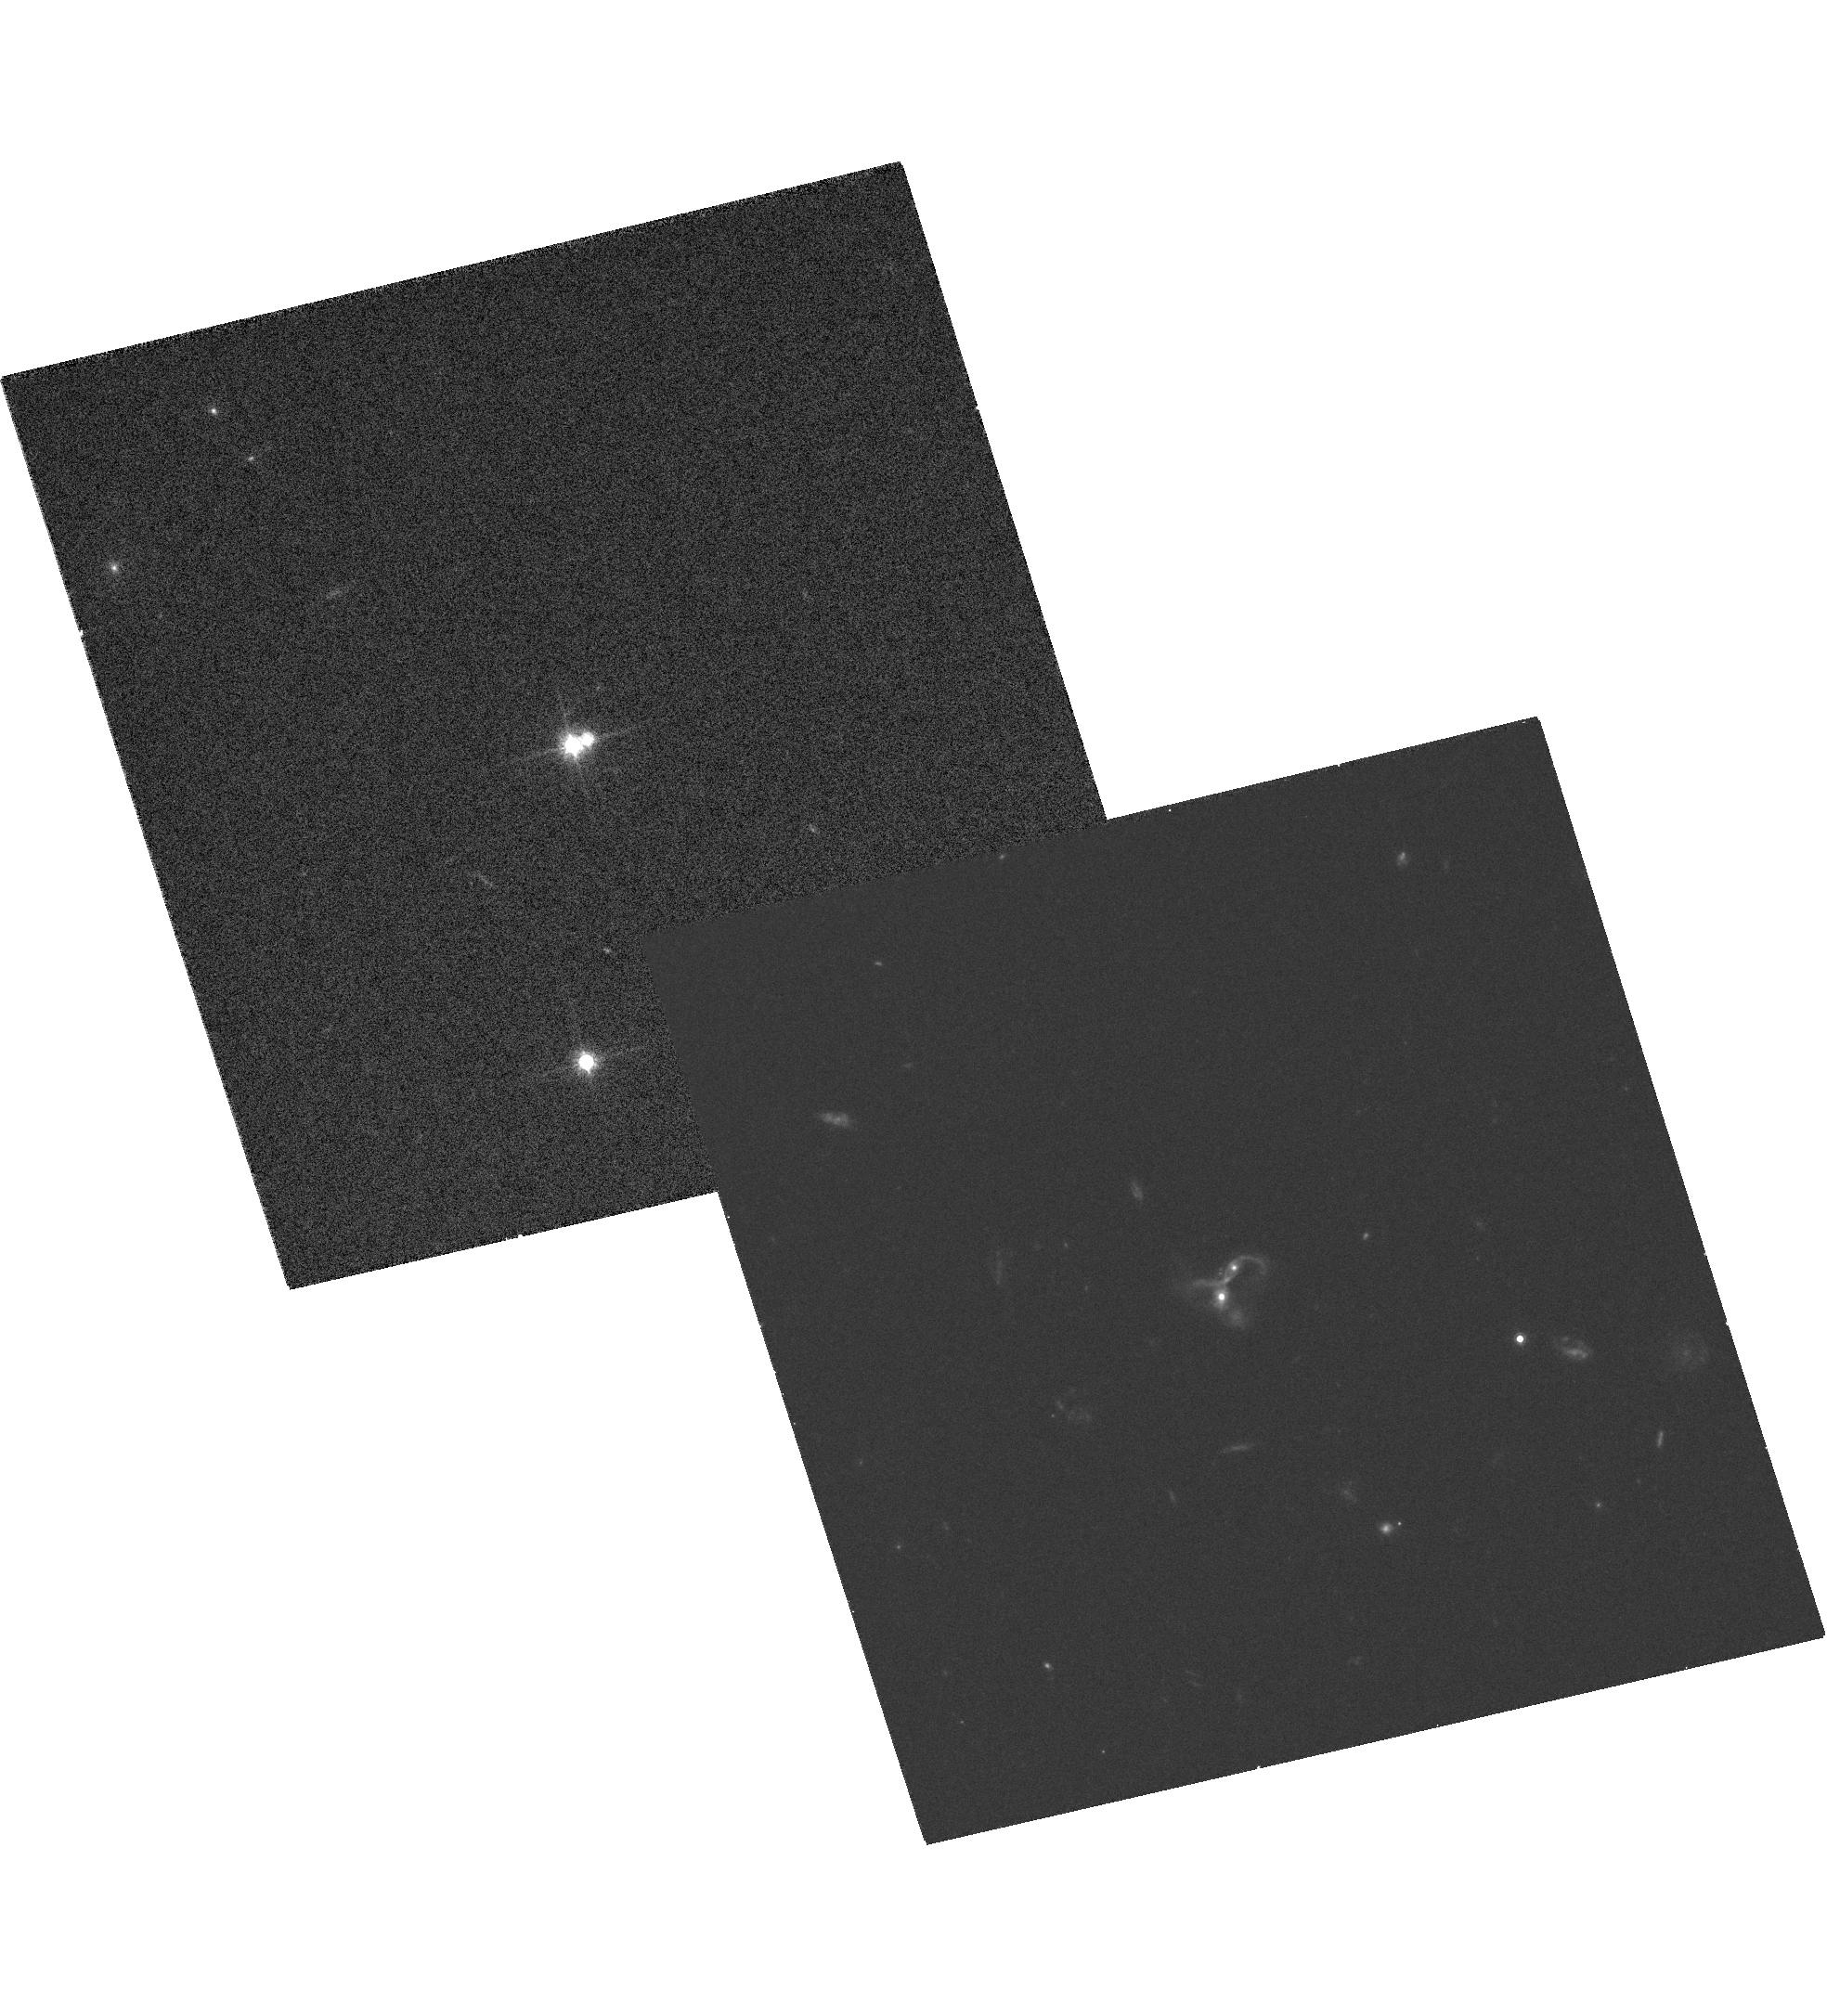
Target: STAR-0841+3604. Instrument: ACS/WFC. Filter: F814W. Exposure: 31 min. Observation ID: hst_10412_05_acs_wfc_f814w_j95w05

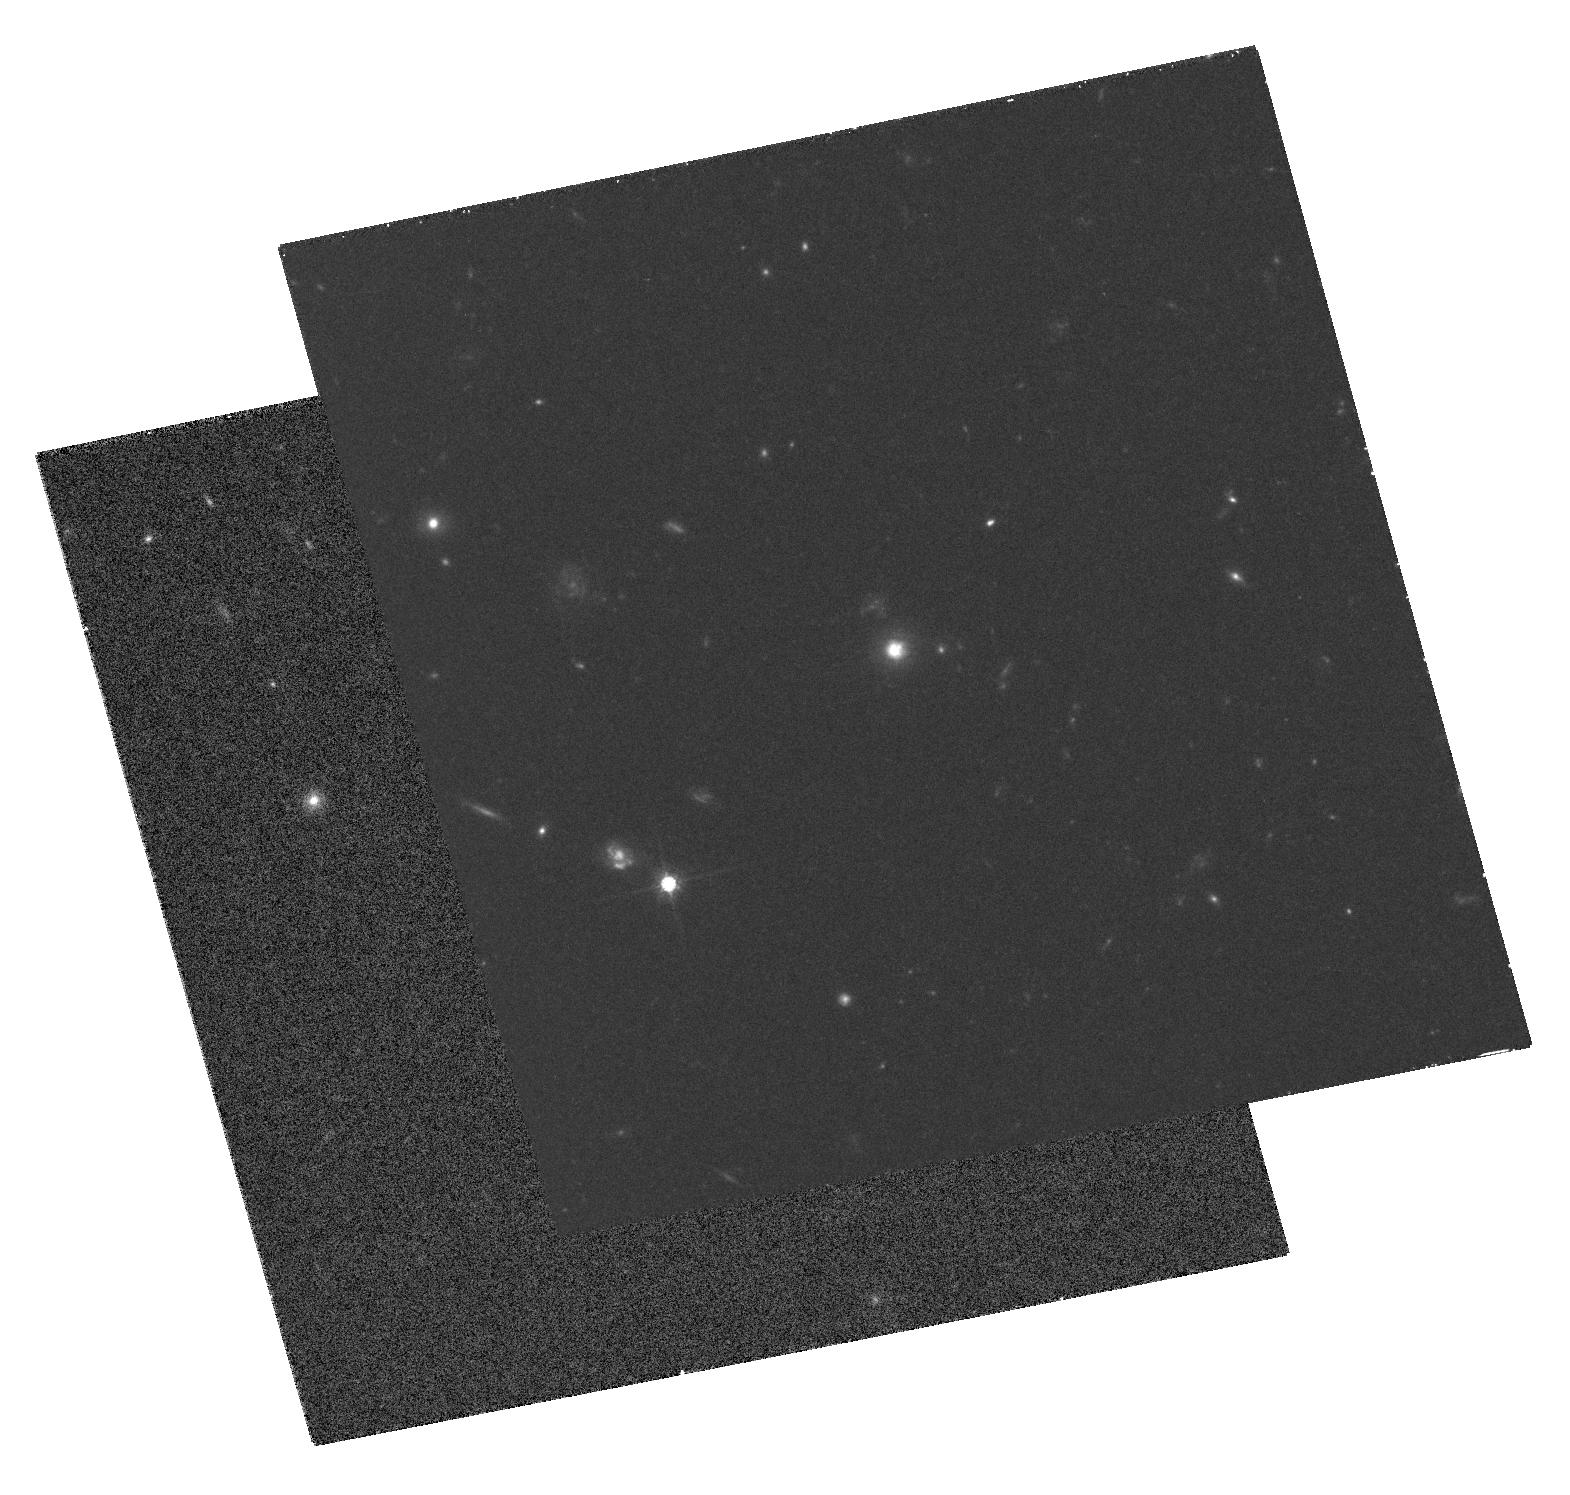
Target: STAR-1012+2825. Instrument: ACS/WFC. Filter: F814W. Exposure: 1.3 h. Observation ID: hst_10412_07_acs_wfc_f814w_j95w07

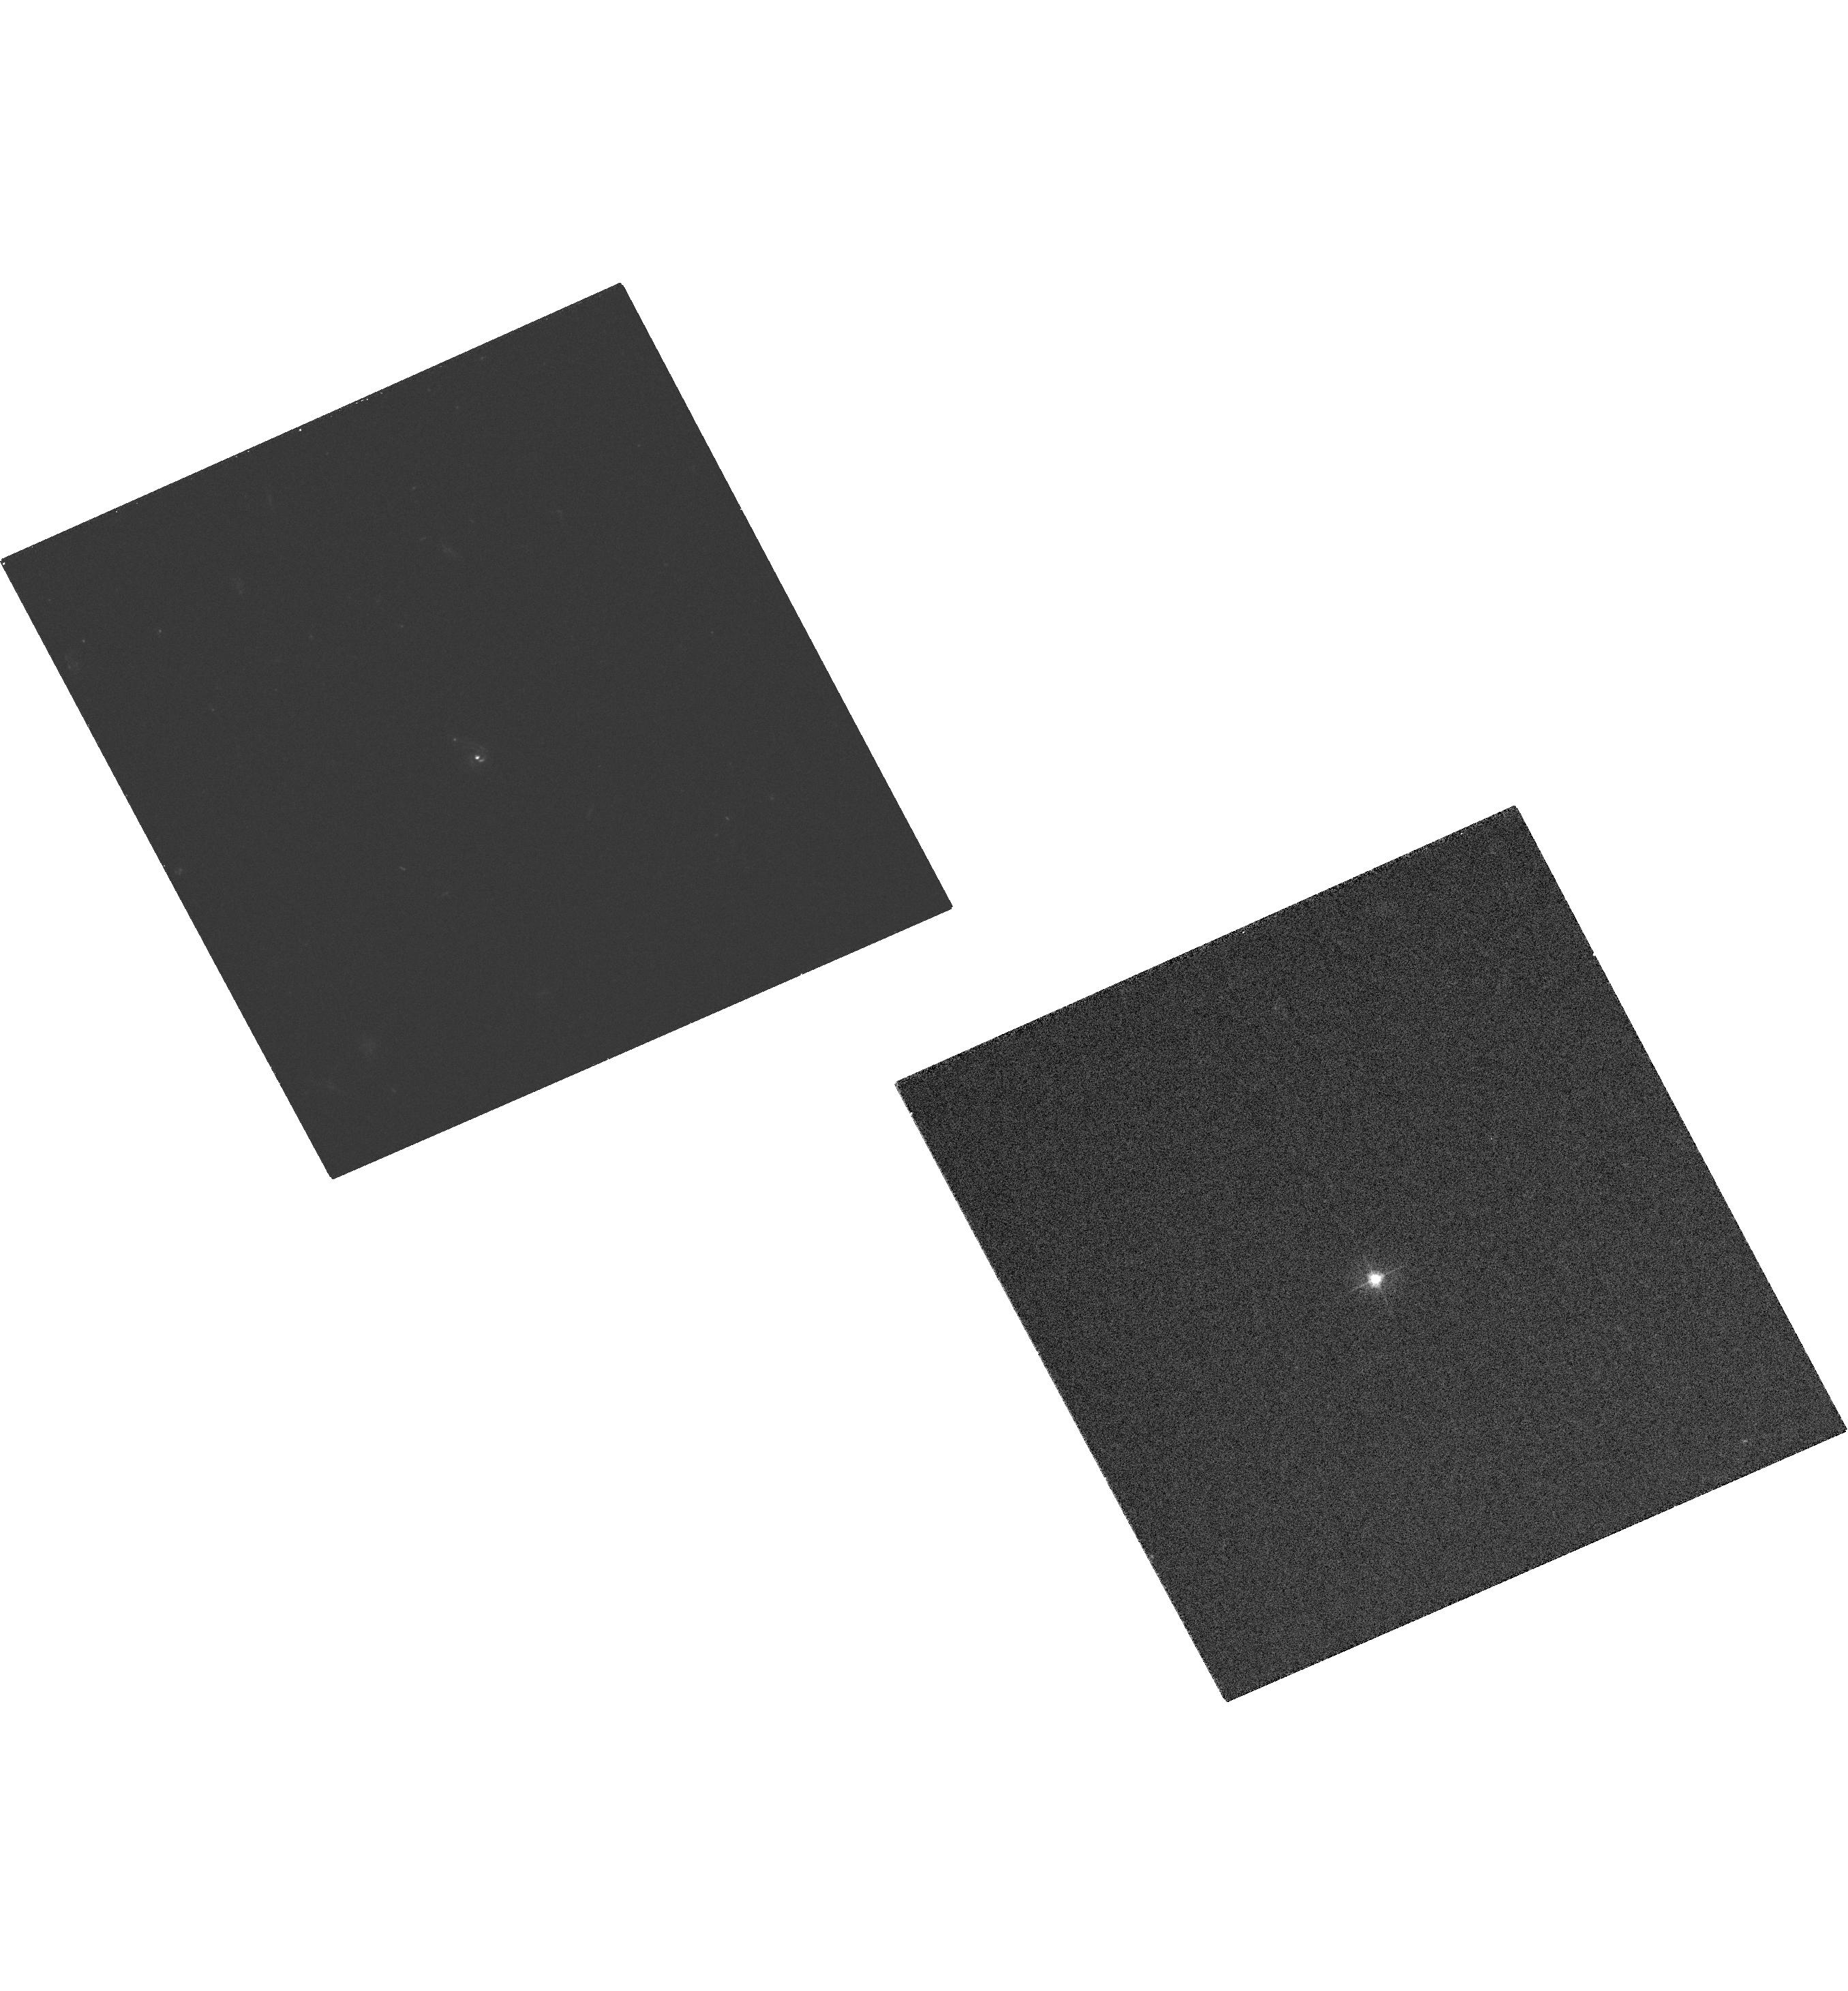
Target: STAR-1118-0033. Instrument: ACS/WFC. Filter: F475W. Exposure: 31 min. Observation ID: hst_10412_09_acs_wfc_f475w_j95w09

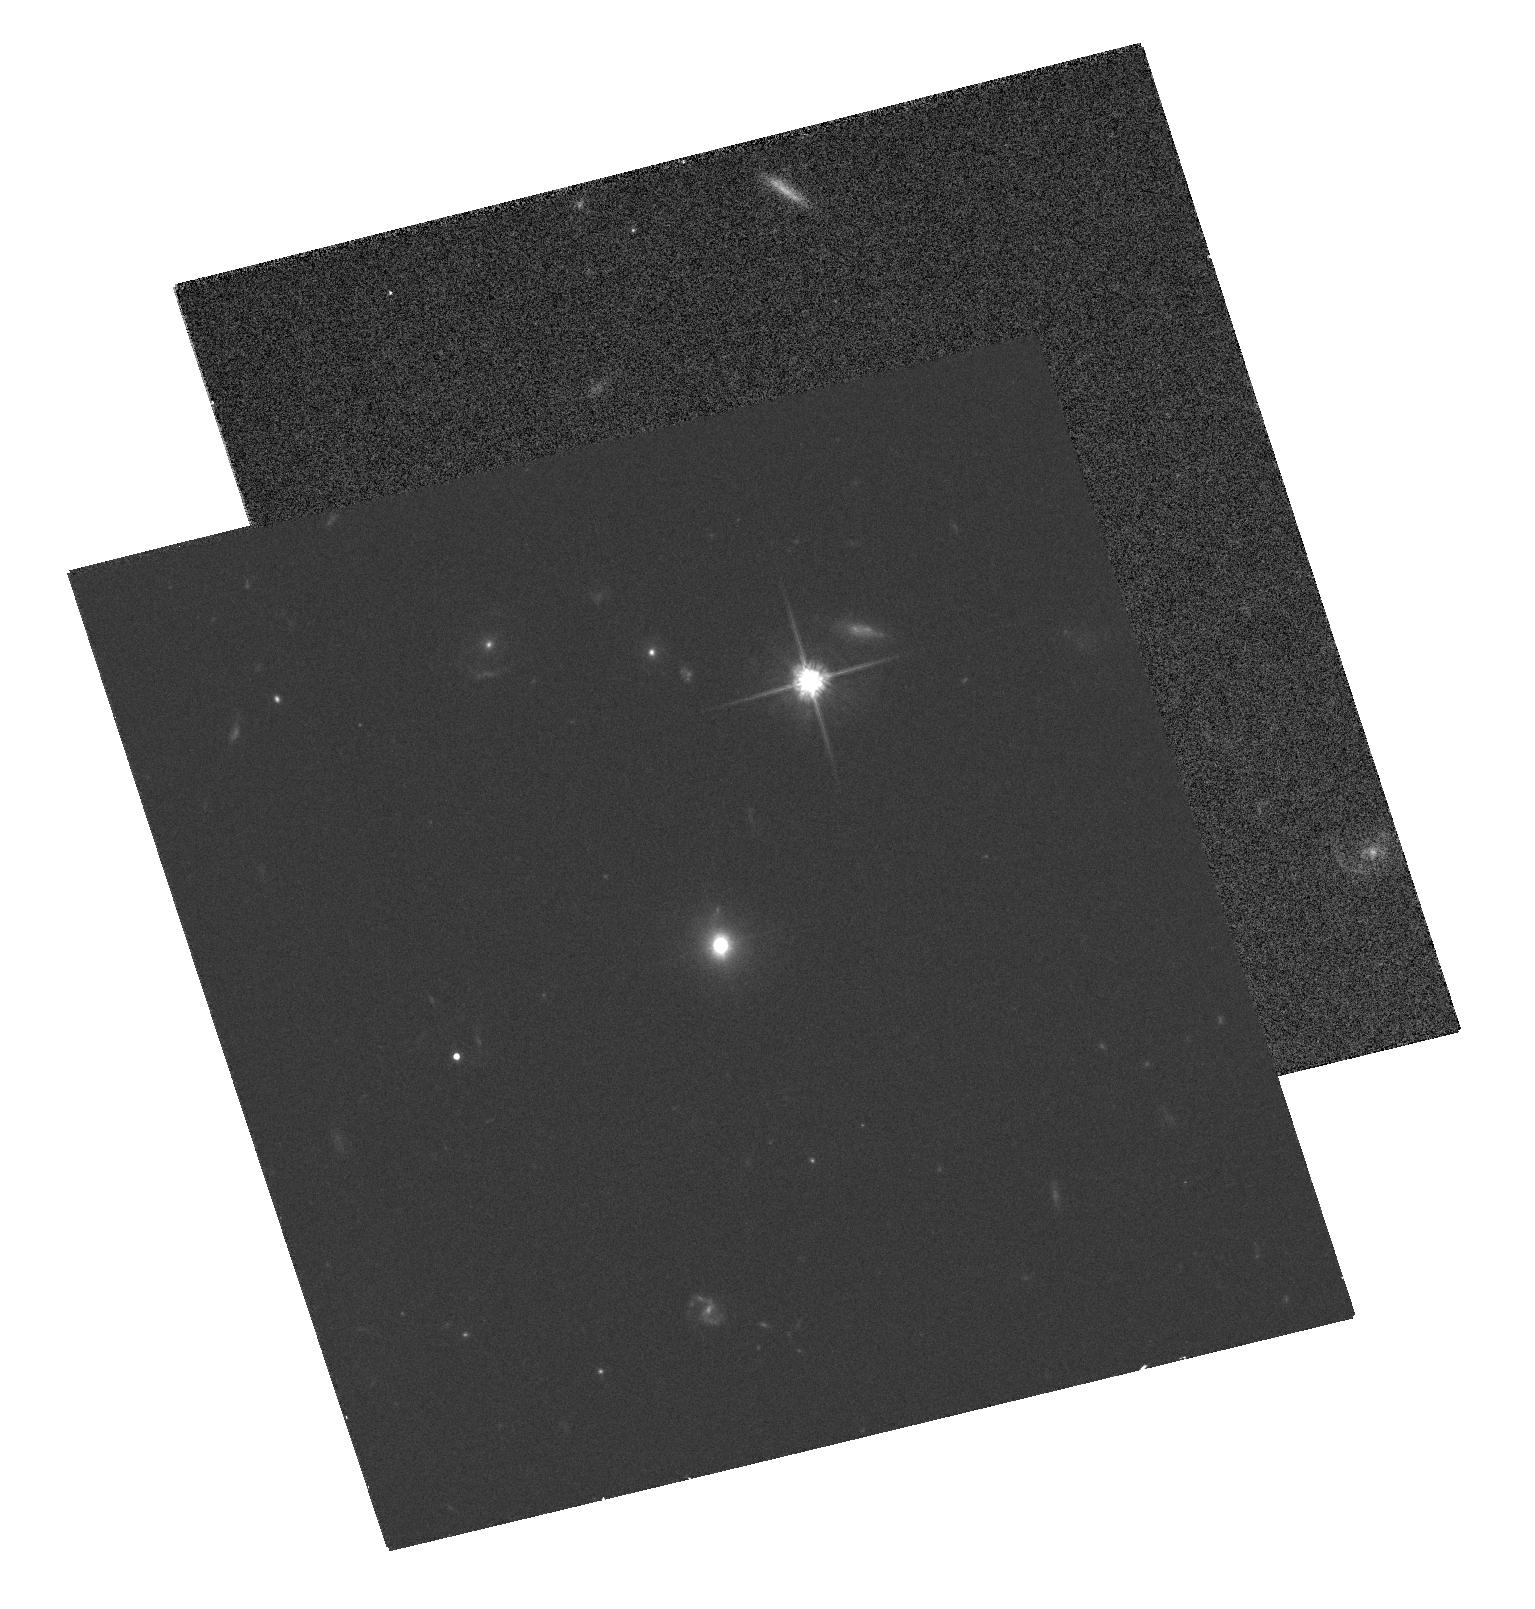
Target: STAR-0834+3506. Instrument: ACS/WFC. Filter: F814W. Exposure: 31 min. Observation ID: hst_10412_04_acs_wfc_f814w_j95w04

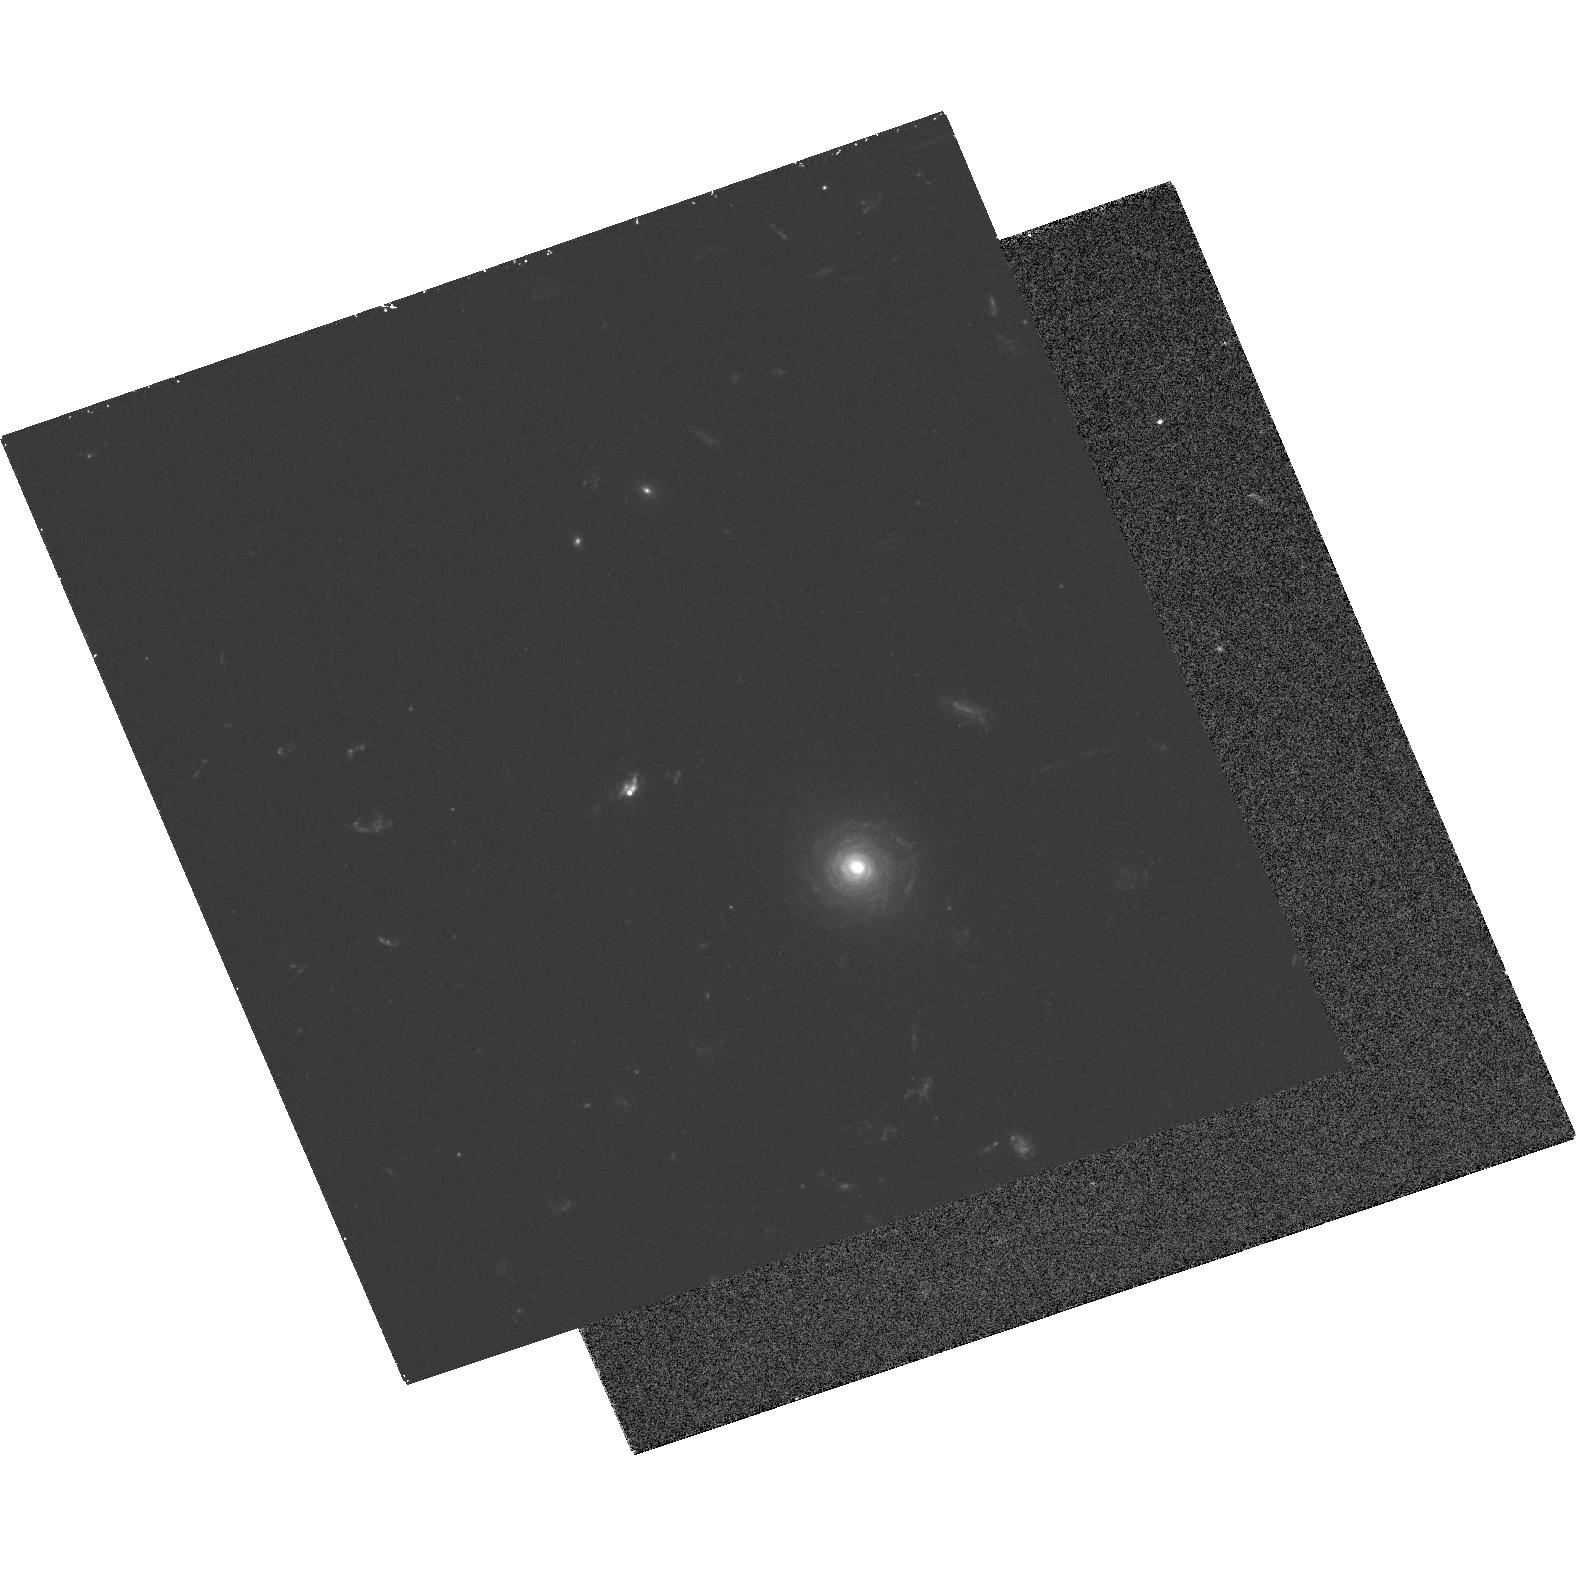
Target: STAR-1507+3129. Instrument: ACS/WFC. Filter: F475W. Exposure: 1.4 h. Observation ID: hst_10412_11_acs_wfc_f475w_j95w11

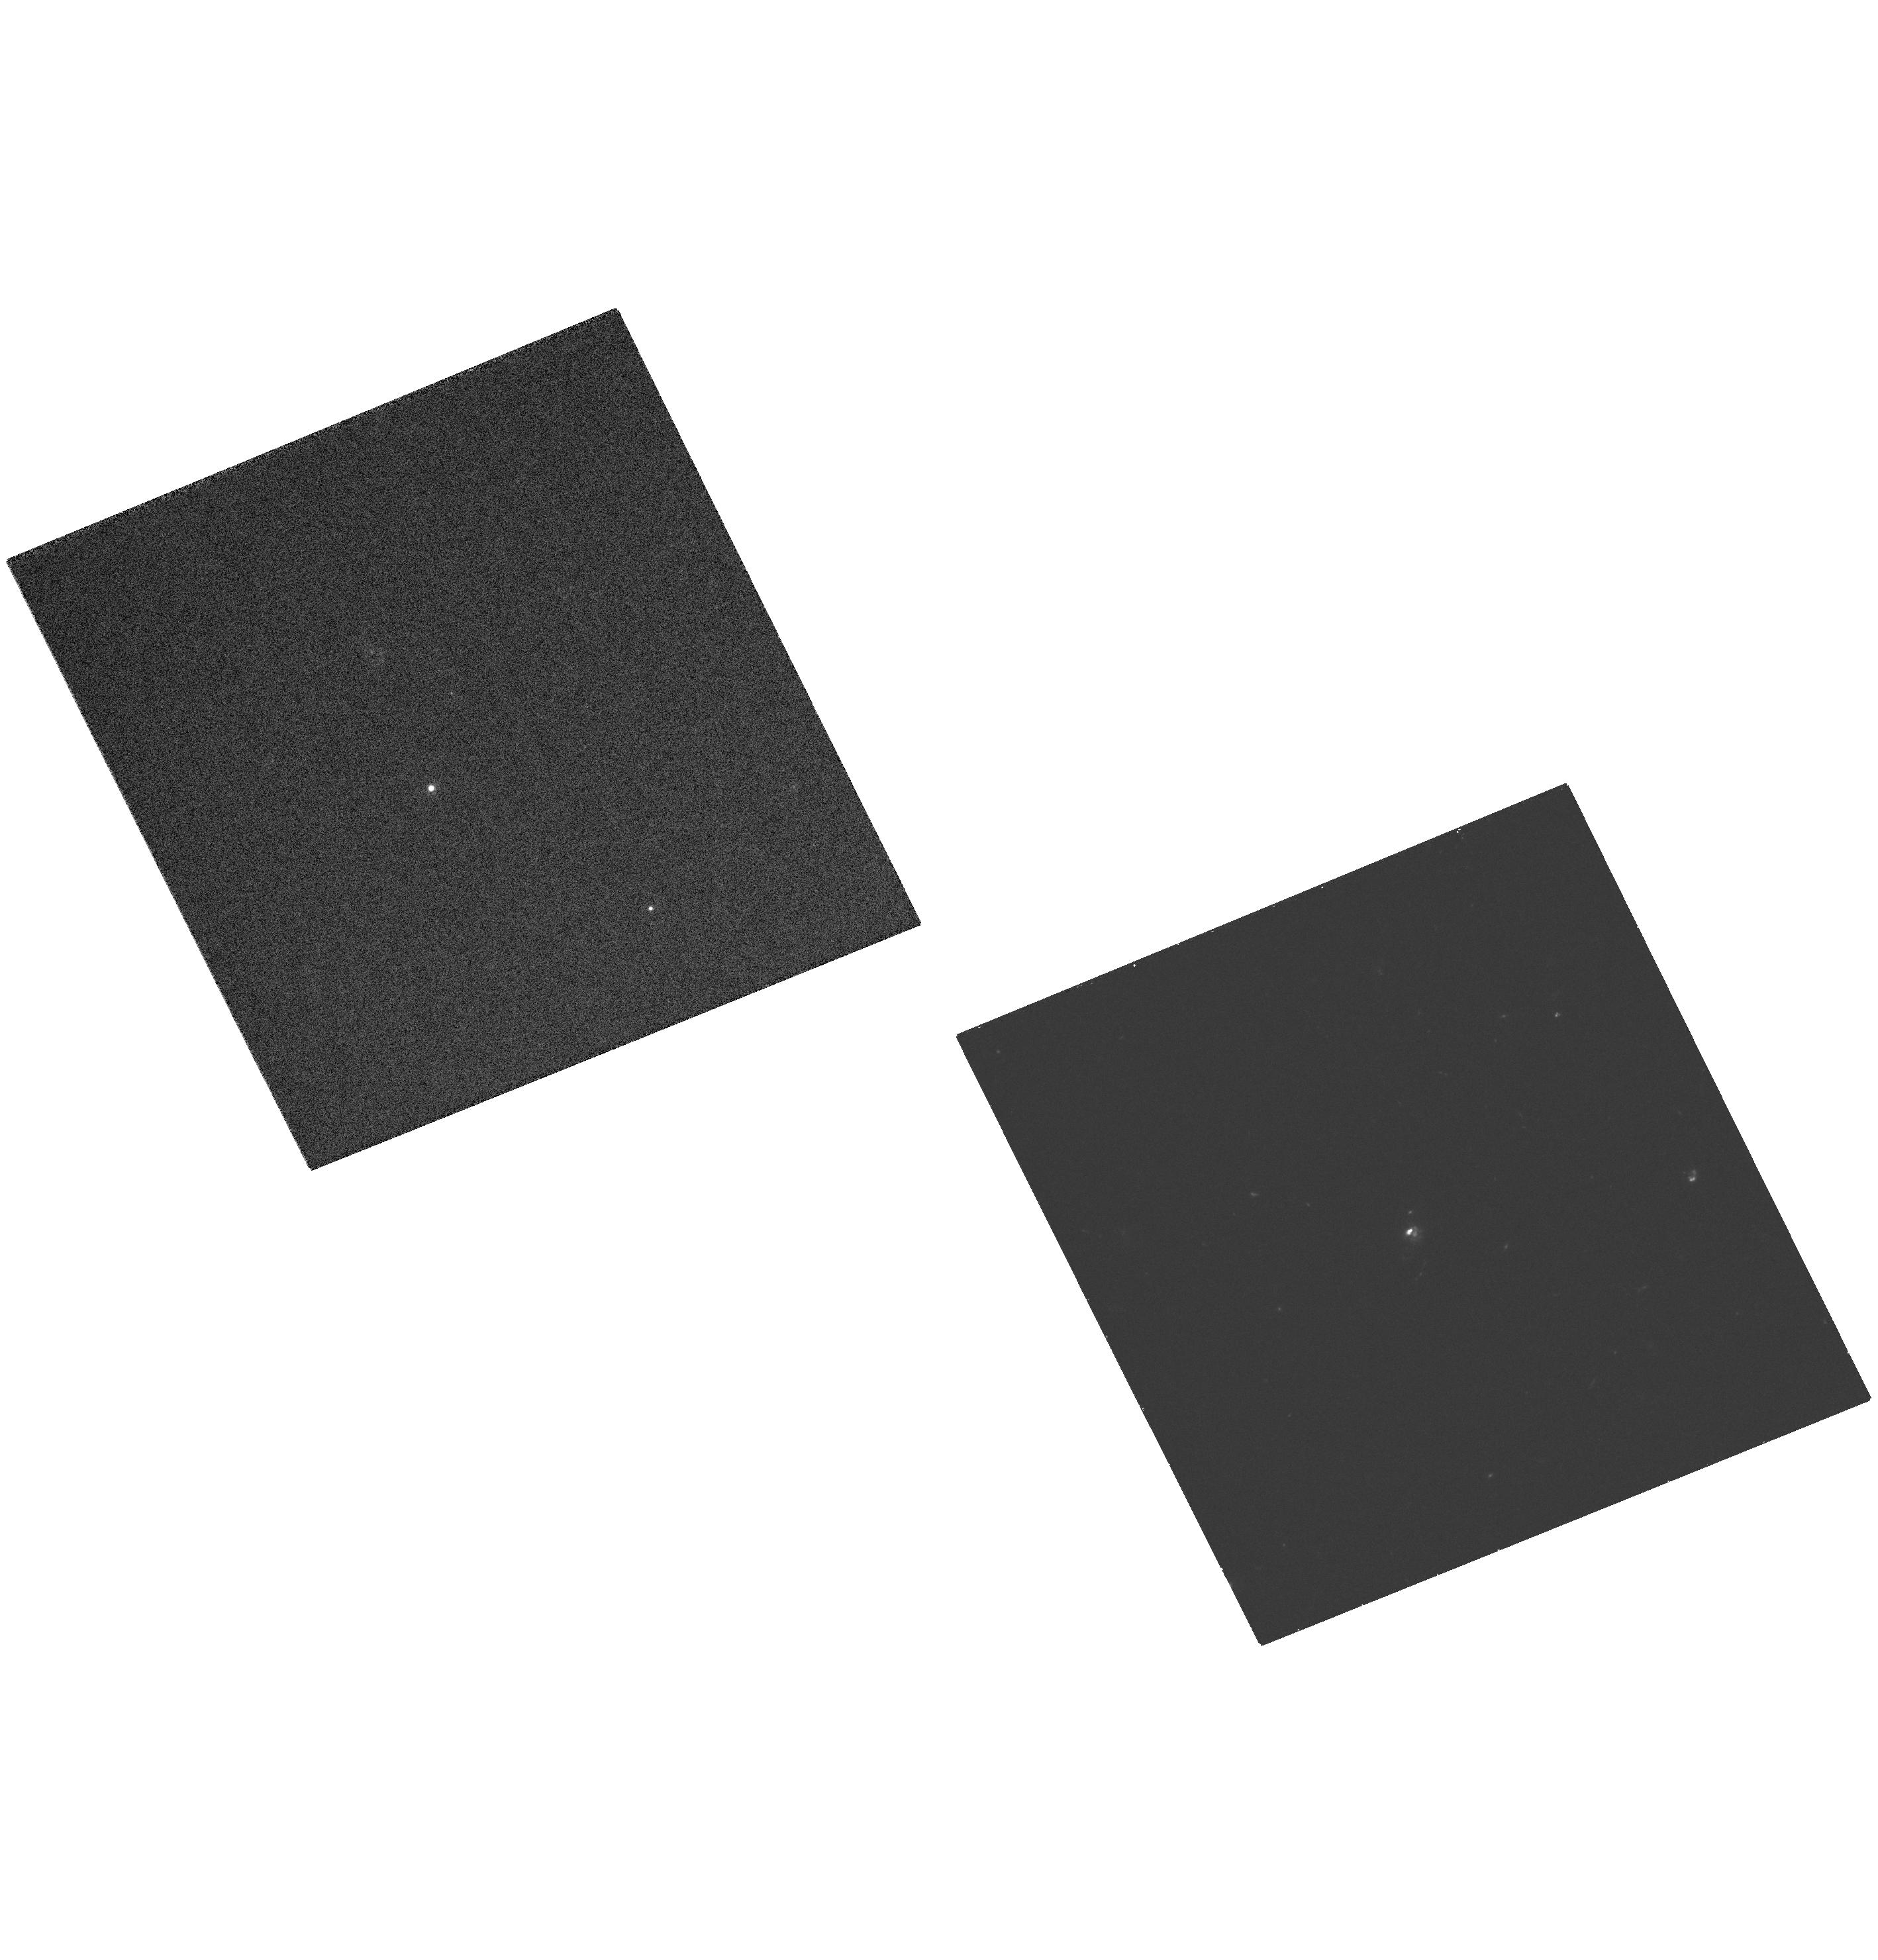
Target: STAR-1113+1245. Instrument: ACS/WFC. Filter: F475W. Exposure: 31 min. Observation ID: hst_10412_08_acs_wfc_f475w_j95w08

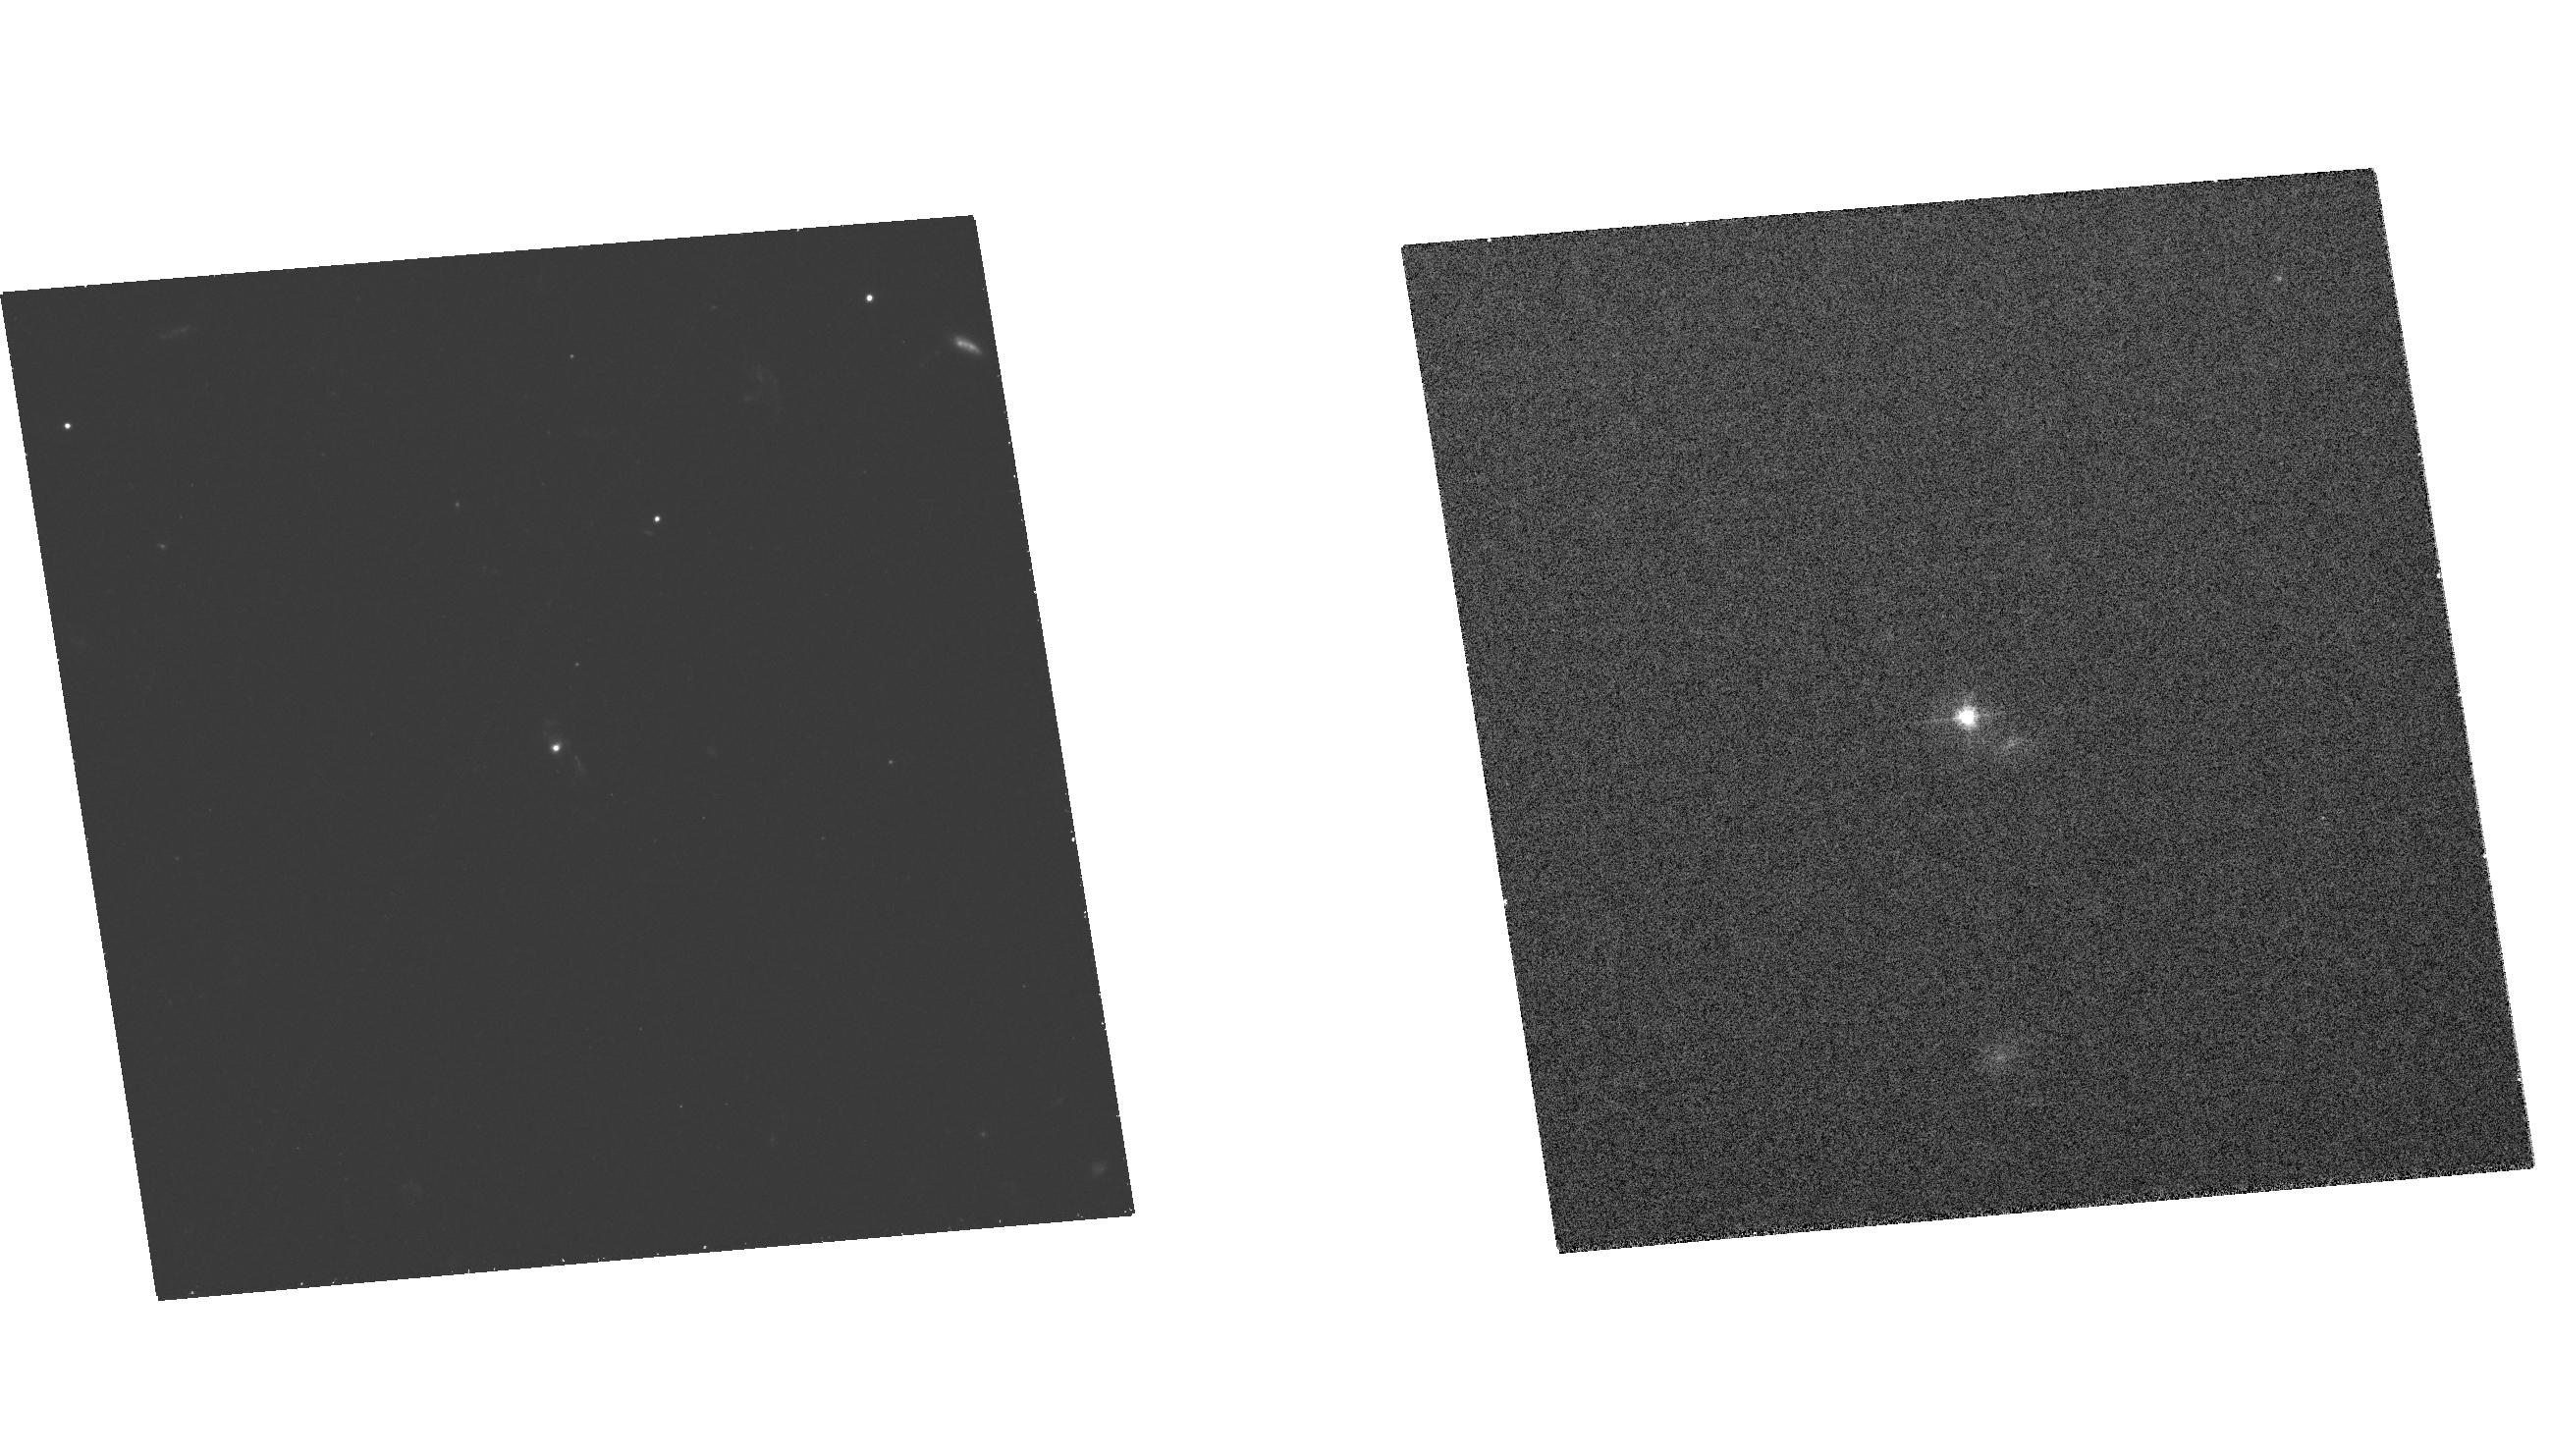
Target: STAR-0729+3336. Instrument: ACS/WFC. Filter: F475W. Exposure: 1.4 h. Observation ID: hst_10412_01_acs_wfc_f475w_j95w01

The host galaxies of dust-reddened quasars (PI: Lacy, Mark D.)

We have used the 2MASS near-infrared and FIRST radio surveys, together with the Palomar Observatory Sky Survey plates to select a sample of dust-reddened, radio-intermediate quasars. We wish to use ACS to study the host galaxies of these quasars. The dust reddening of the quasars makes it possible to study the hosts at rest-frame optical-UV wavelengths much more easily than the hosts of normal quasars of similar bolometric luminosity. Our study will compare the hosts of our dust-reddened quasars to those of normal quasars from the HST archive to test the hypothesis that dust-reddened quasars are young objects, whose hosts still show morphological evidence of recent merger events which triggered the quasar.